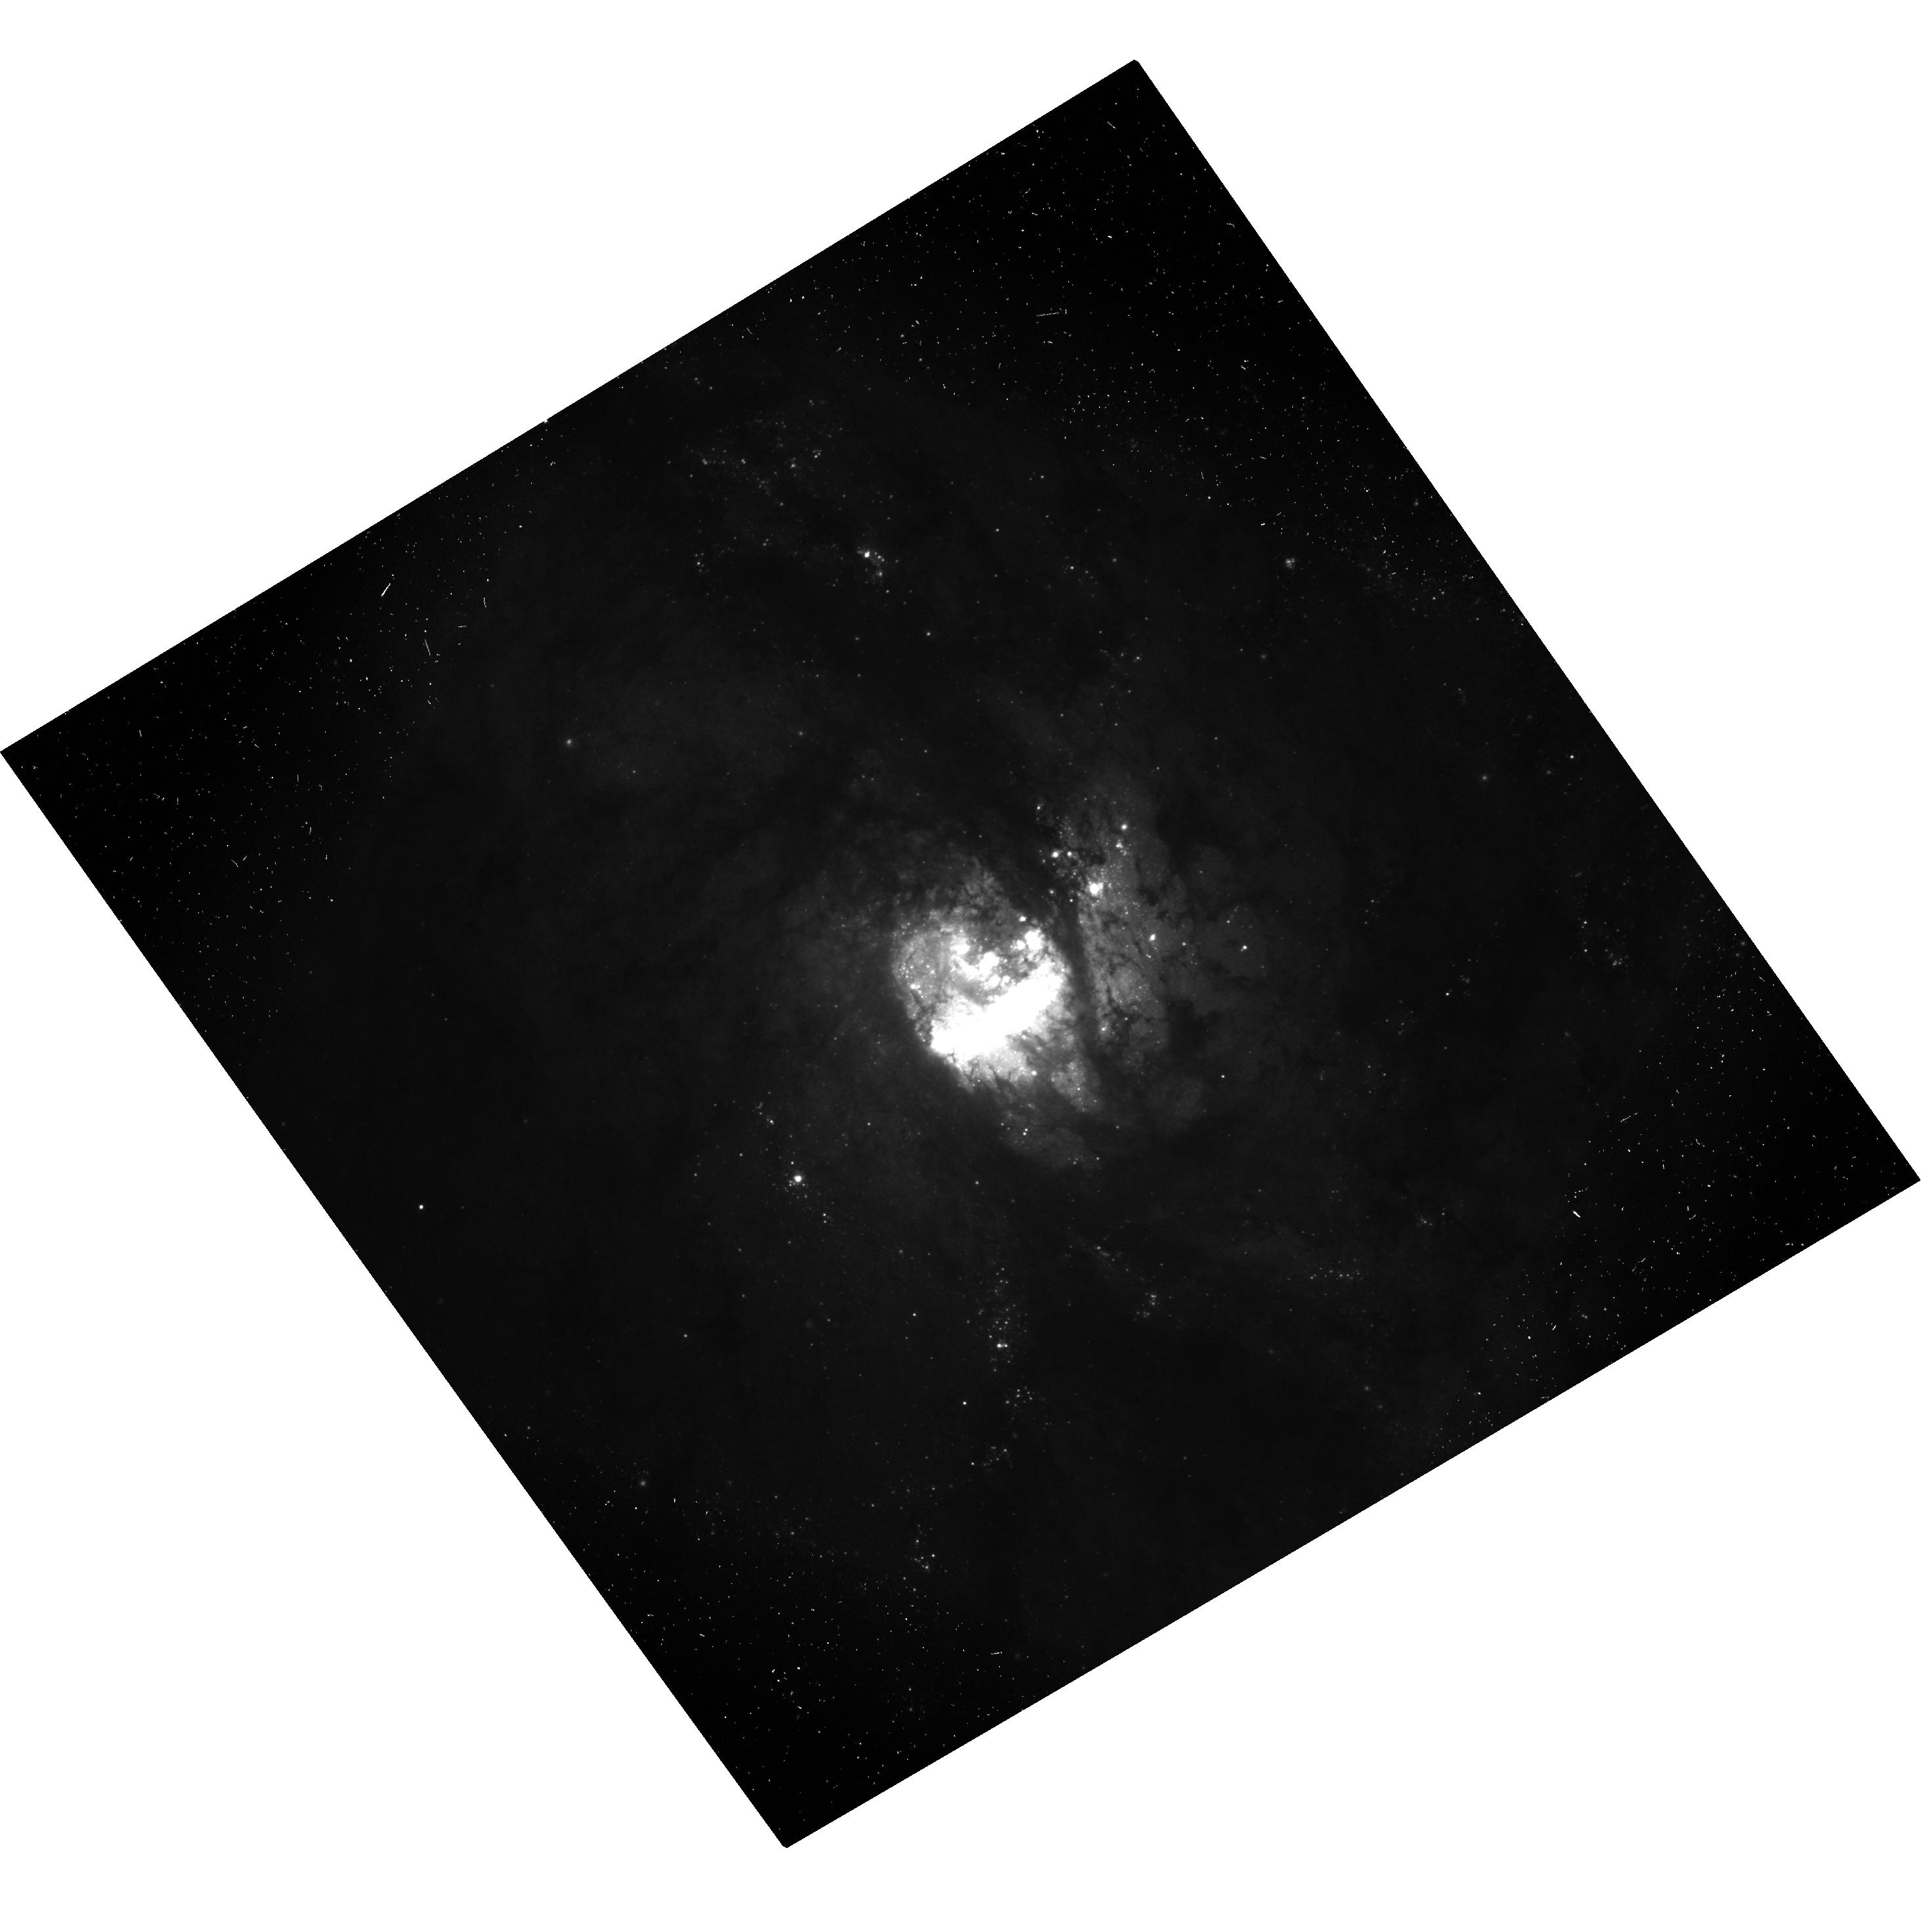
Target: M83-NUC
Instrument: ACS/WFC
Filter: F475W-POL60V
Exposure: 16 min
Observation ID: hst_9299_08_acs_wfc_f475w-pol60v_j8e808

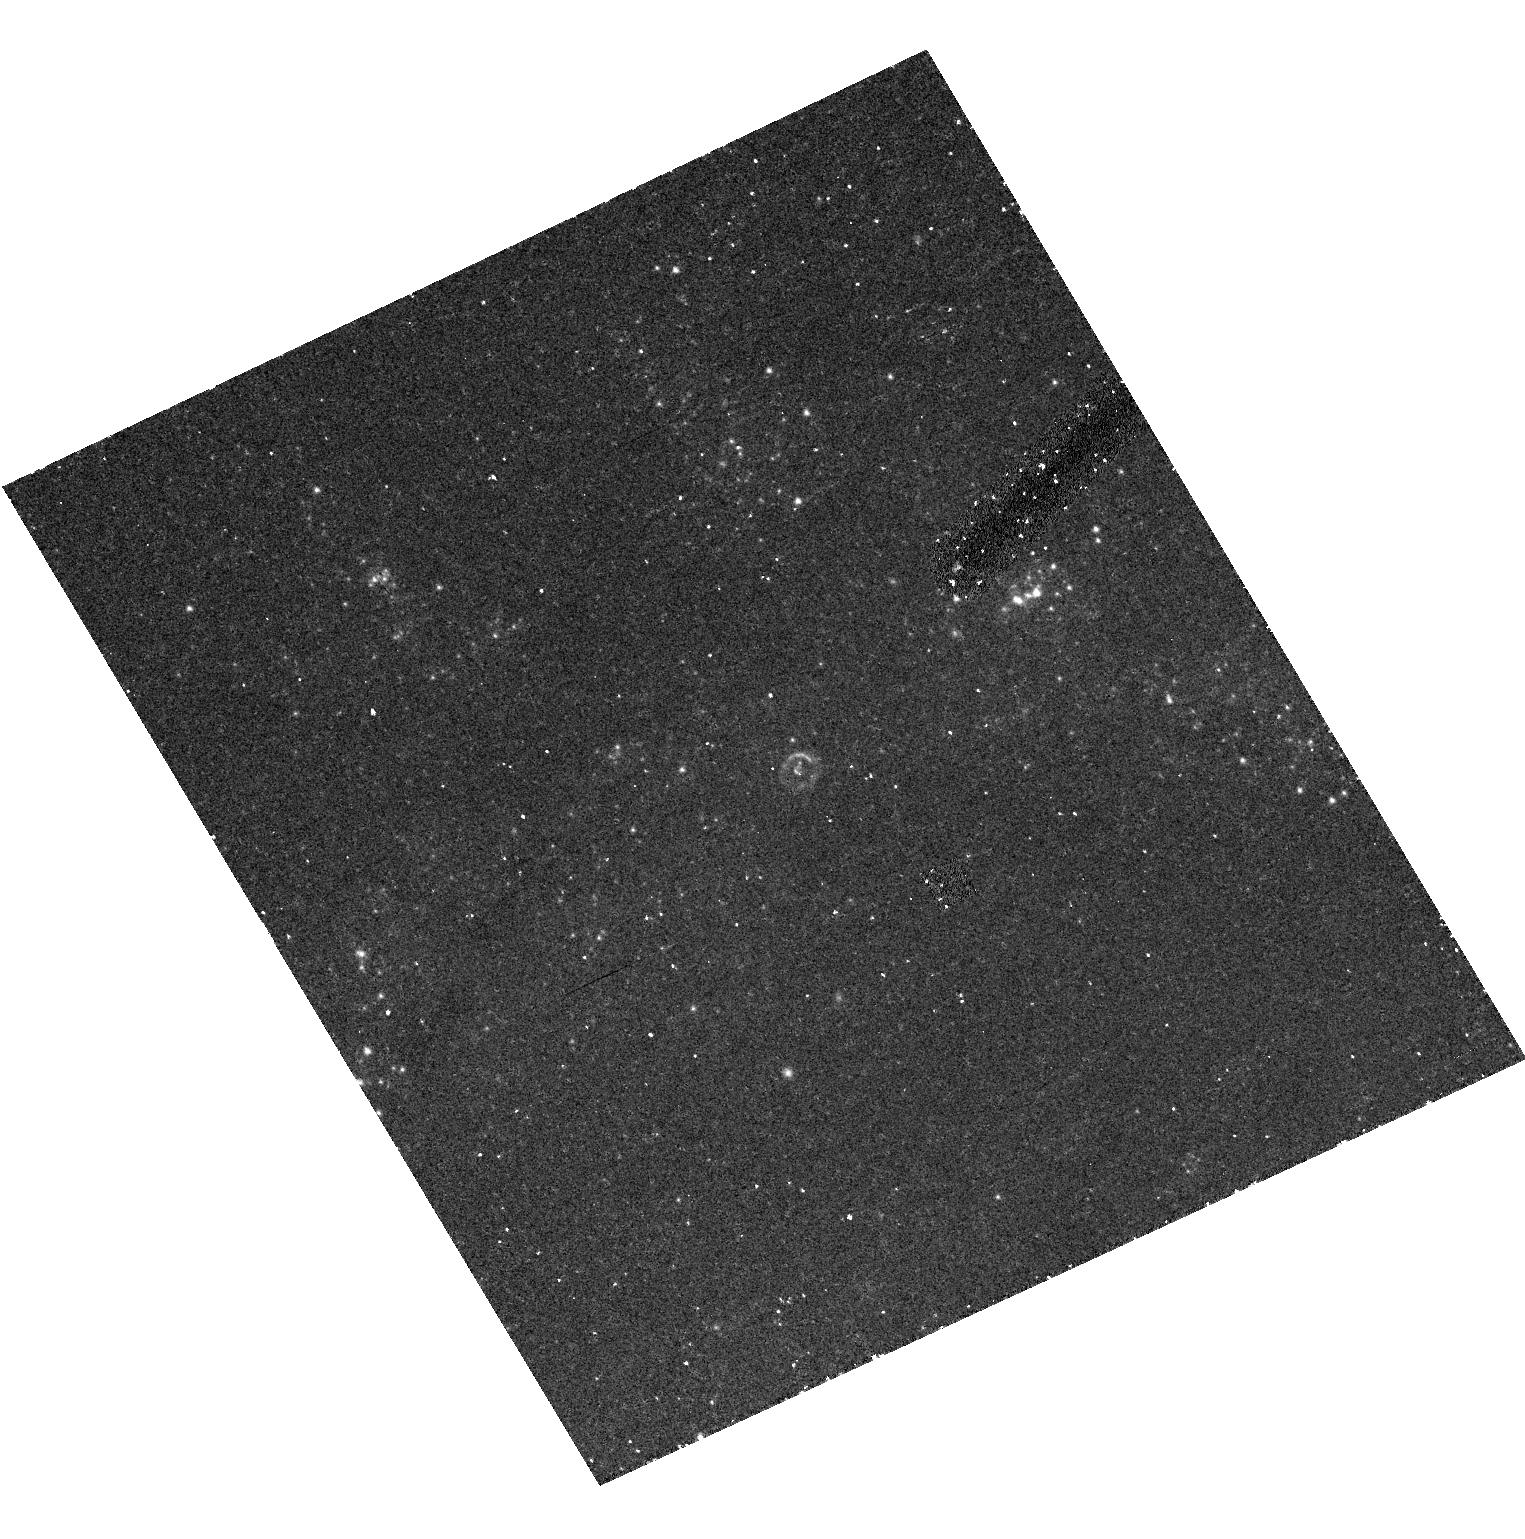
Target: SN1998BU
Instrument: ACS/HRC
Filter: F435W-POL60UV
Exposure: 28 min
Observation ID: hst_9299_05_acs_hrc_f435w-pol60uv_j8e805

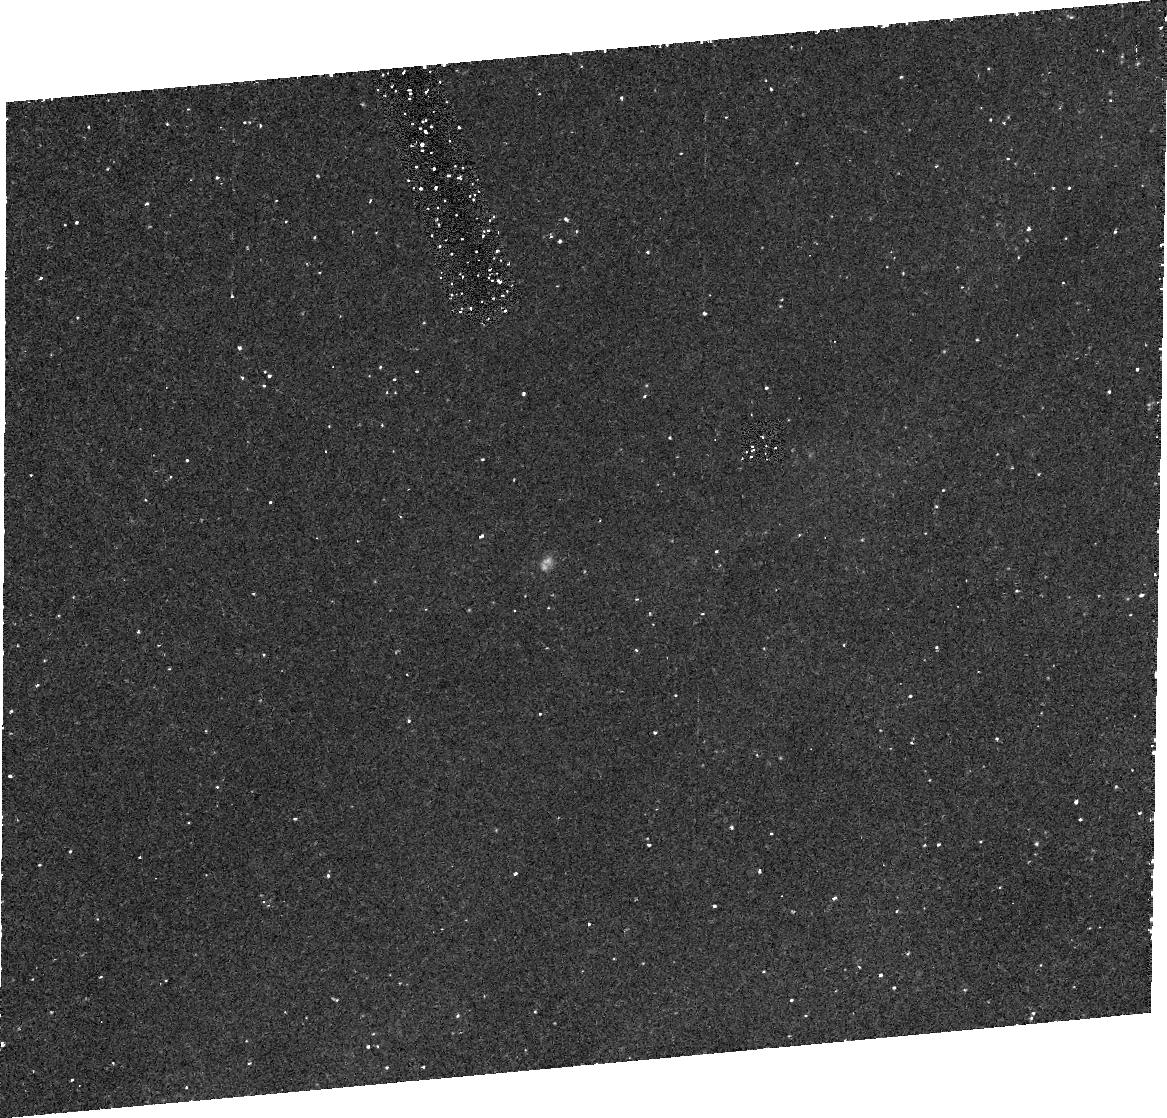
Target: SN1991T
Instrument: ACS/HRC
Filter: F435W
Exposure: 28 min
Observation ID: j8e801080

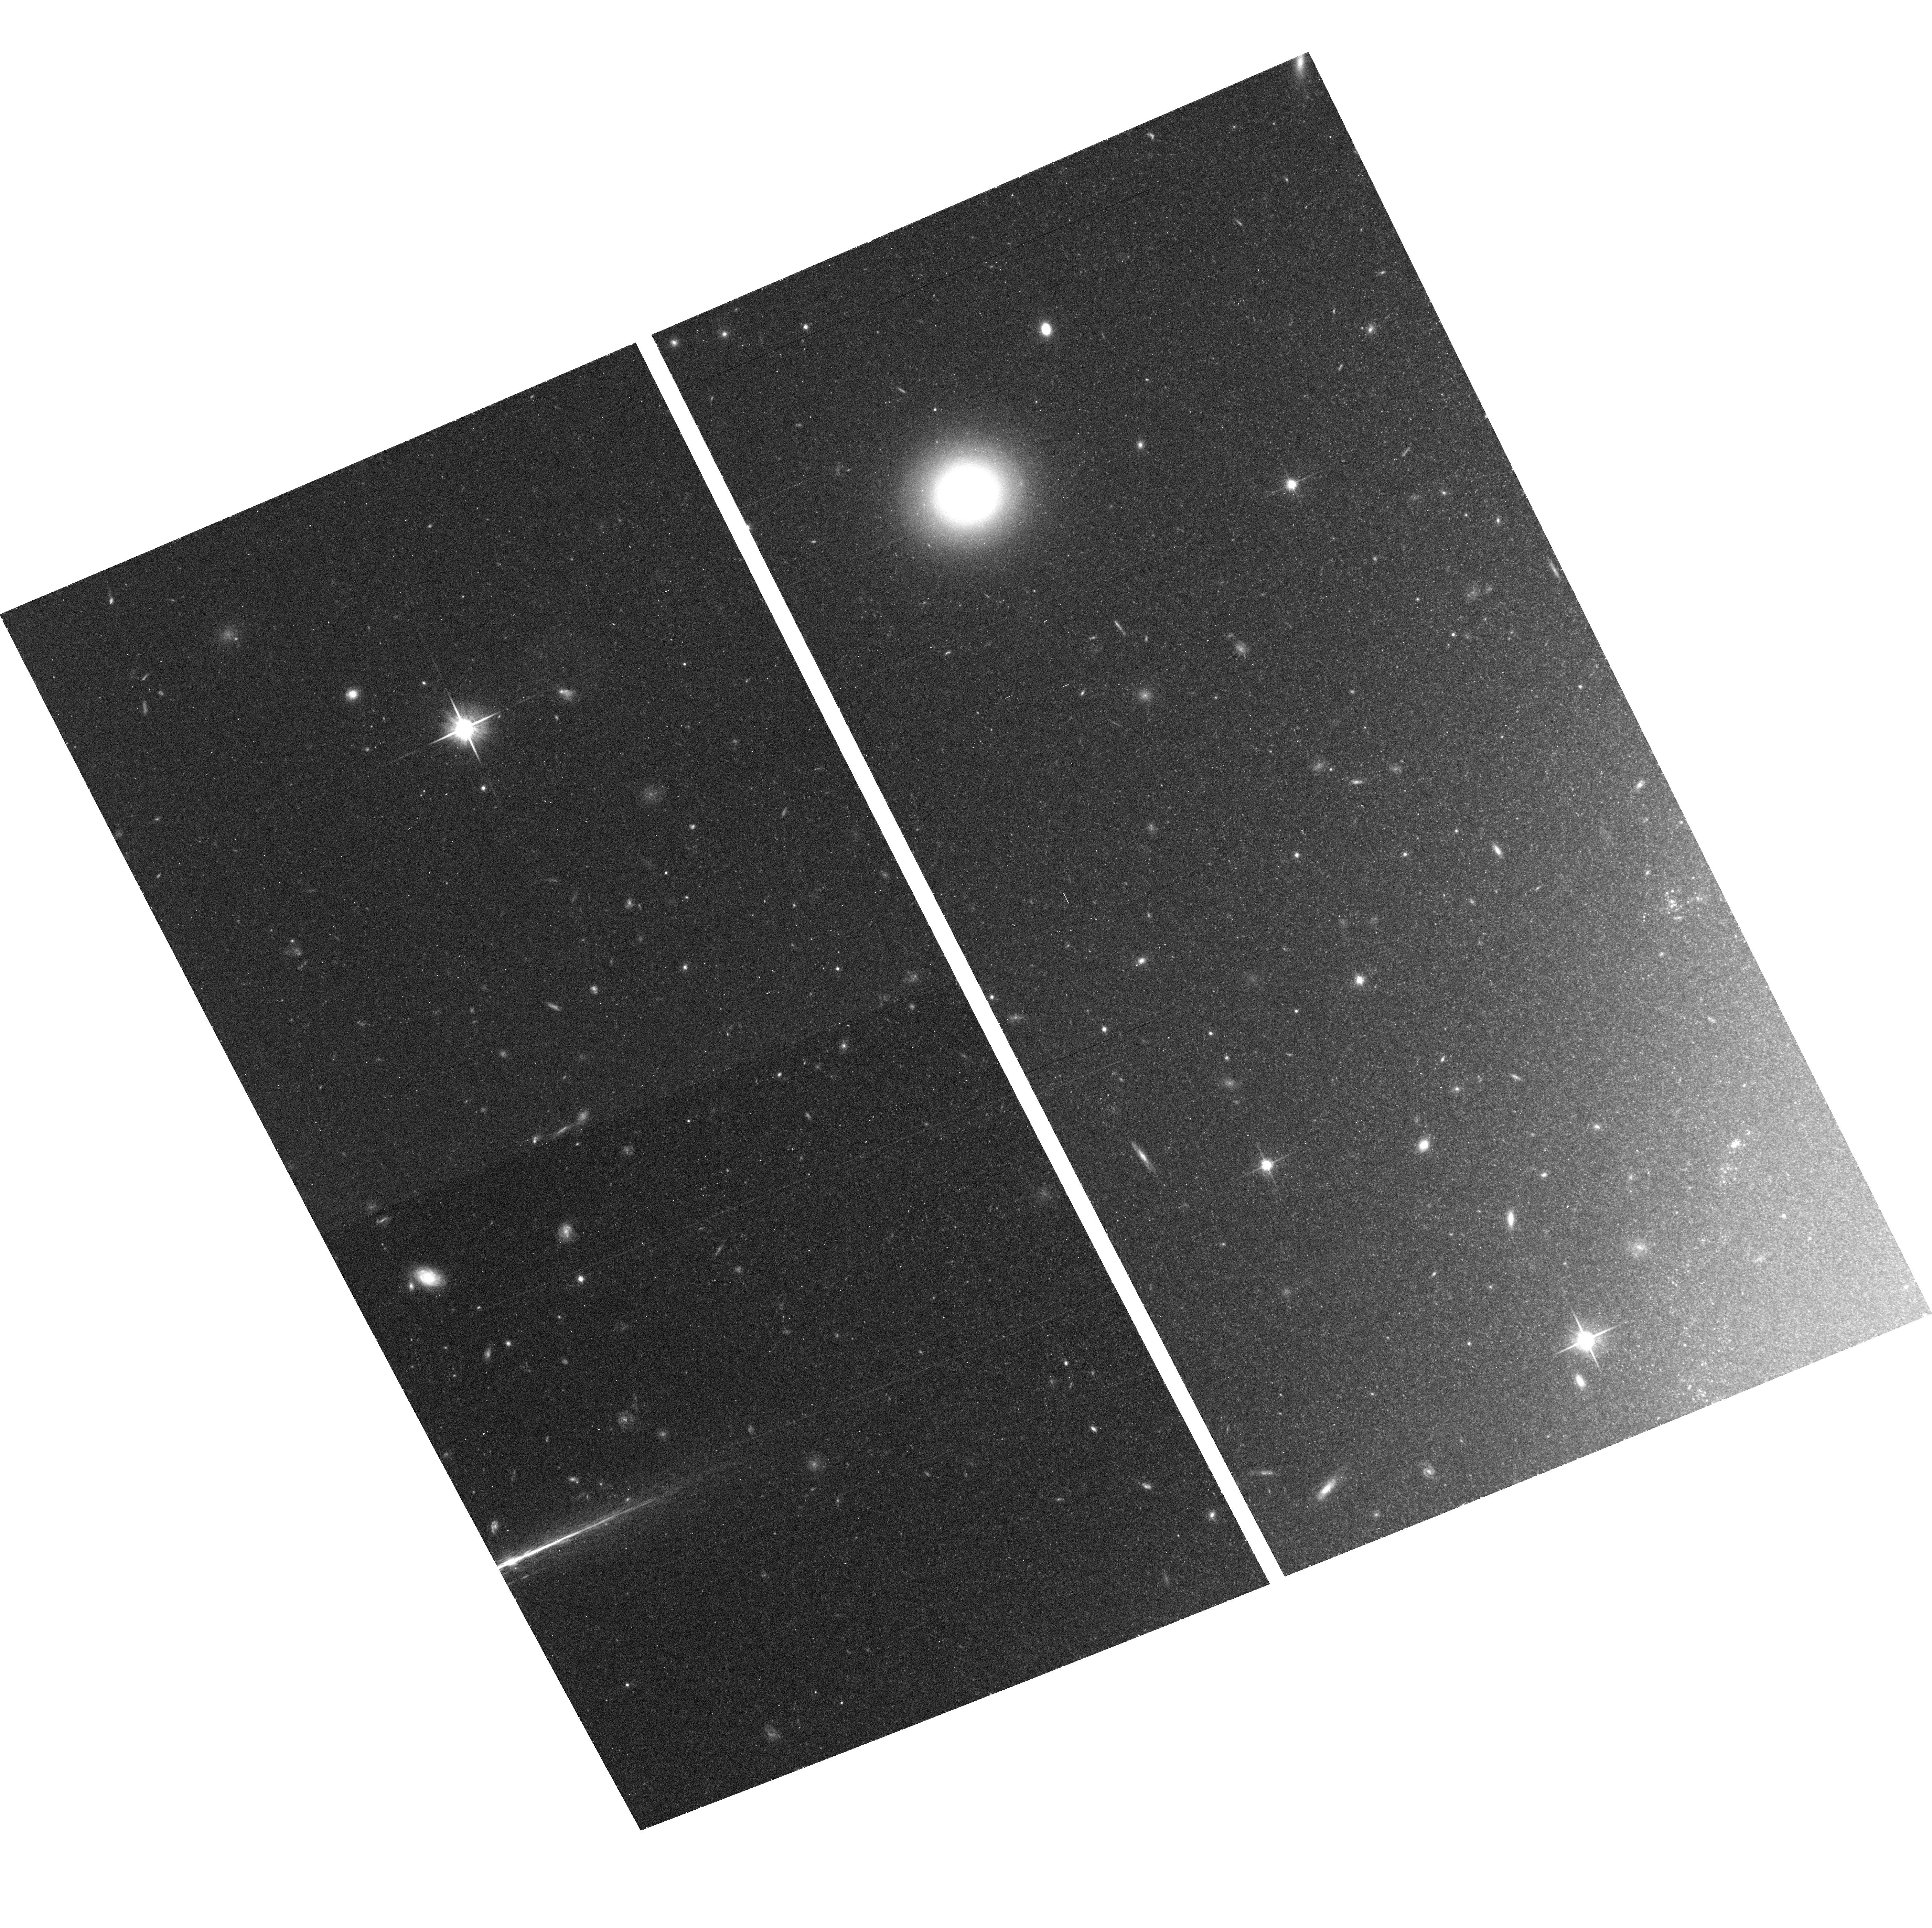
Target: field at RA 161.692°, Dec 11.835°
Instrument: ACS/WFC
Filter: F814W
Exposure: 25 min
Observation ID: hst_9299_05_acs_wfc_f814w_j8e805

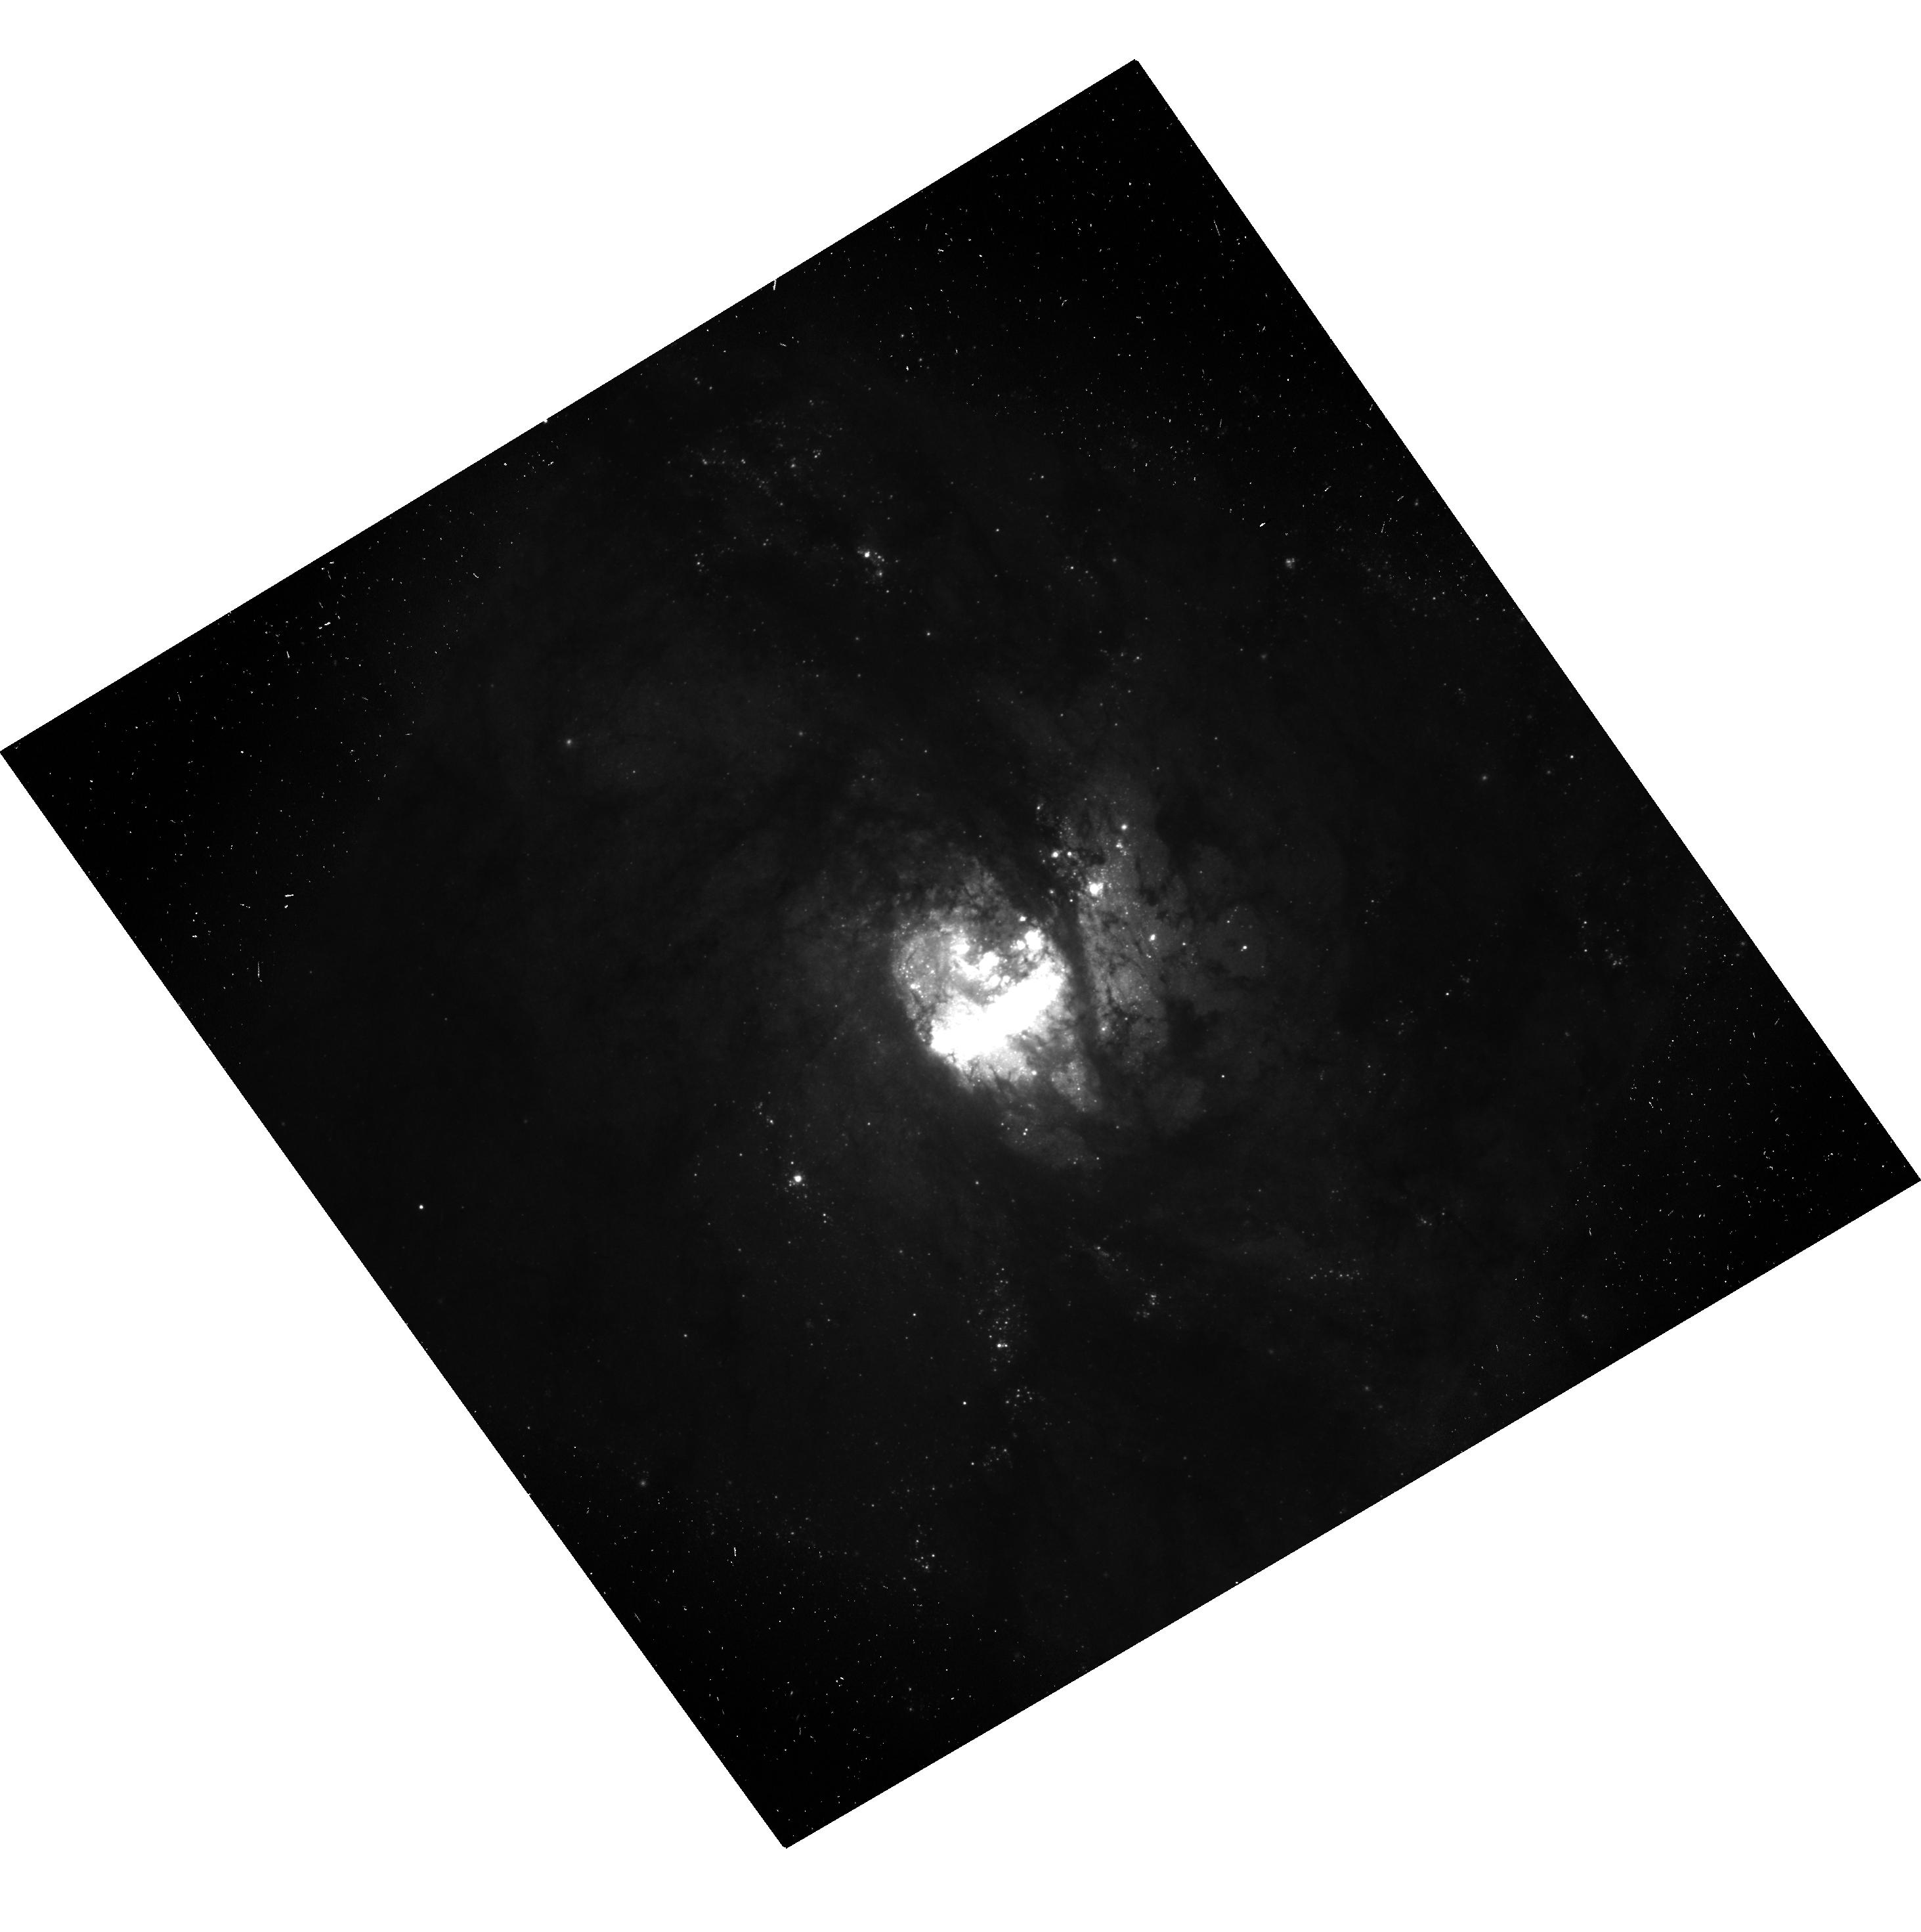
Target: M83-NUC
Instrument: ACS/WFC
Filter: F475W-POL0V
Exposure: 16 min
Observation ID: hst_9299_08_acs_wfc_f475w-pol0v_j8e808

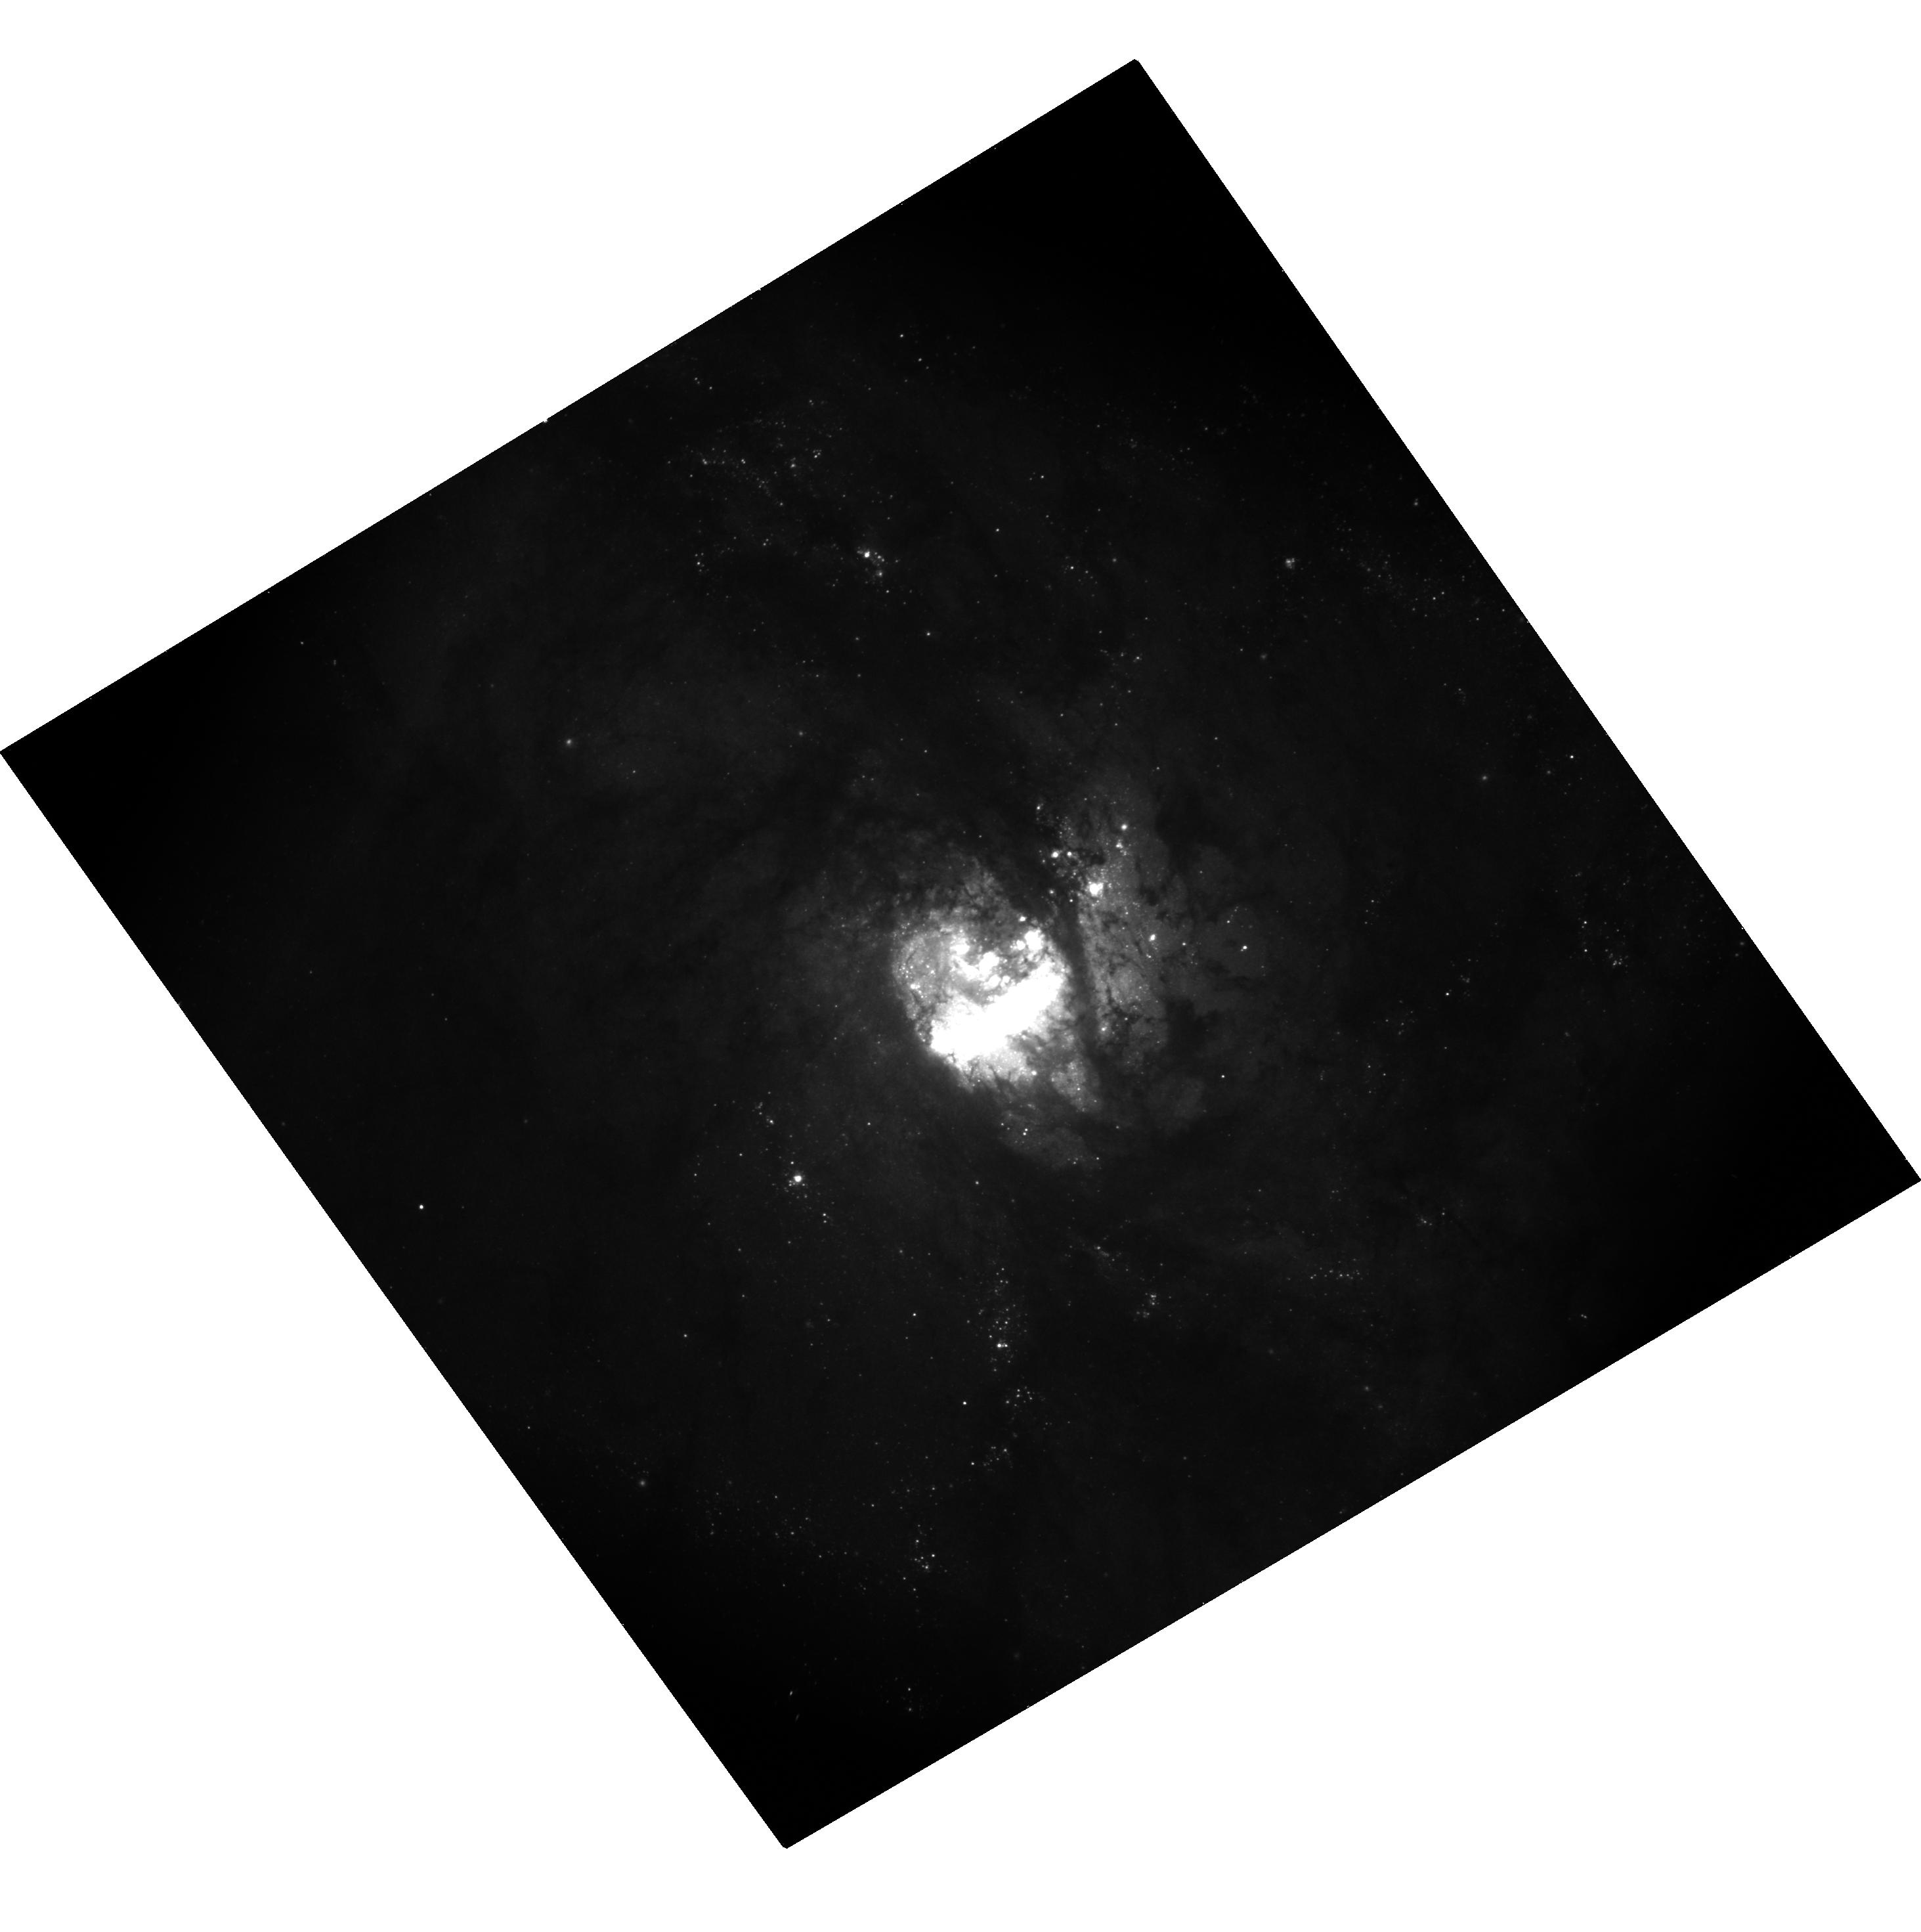
Target: M83-NUC
Instrument: ACS/WFC
Filter: F475W-POL120V
Exposure: 16 min
Observation ID: hst_9299_08_acs_wfc_f475w-pol120v_j8e808

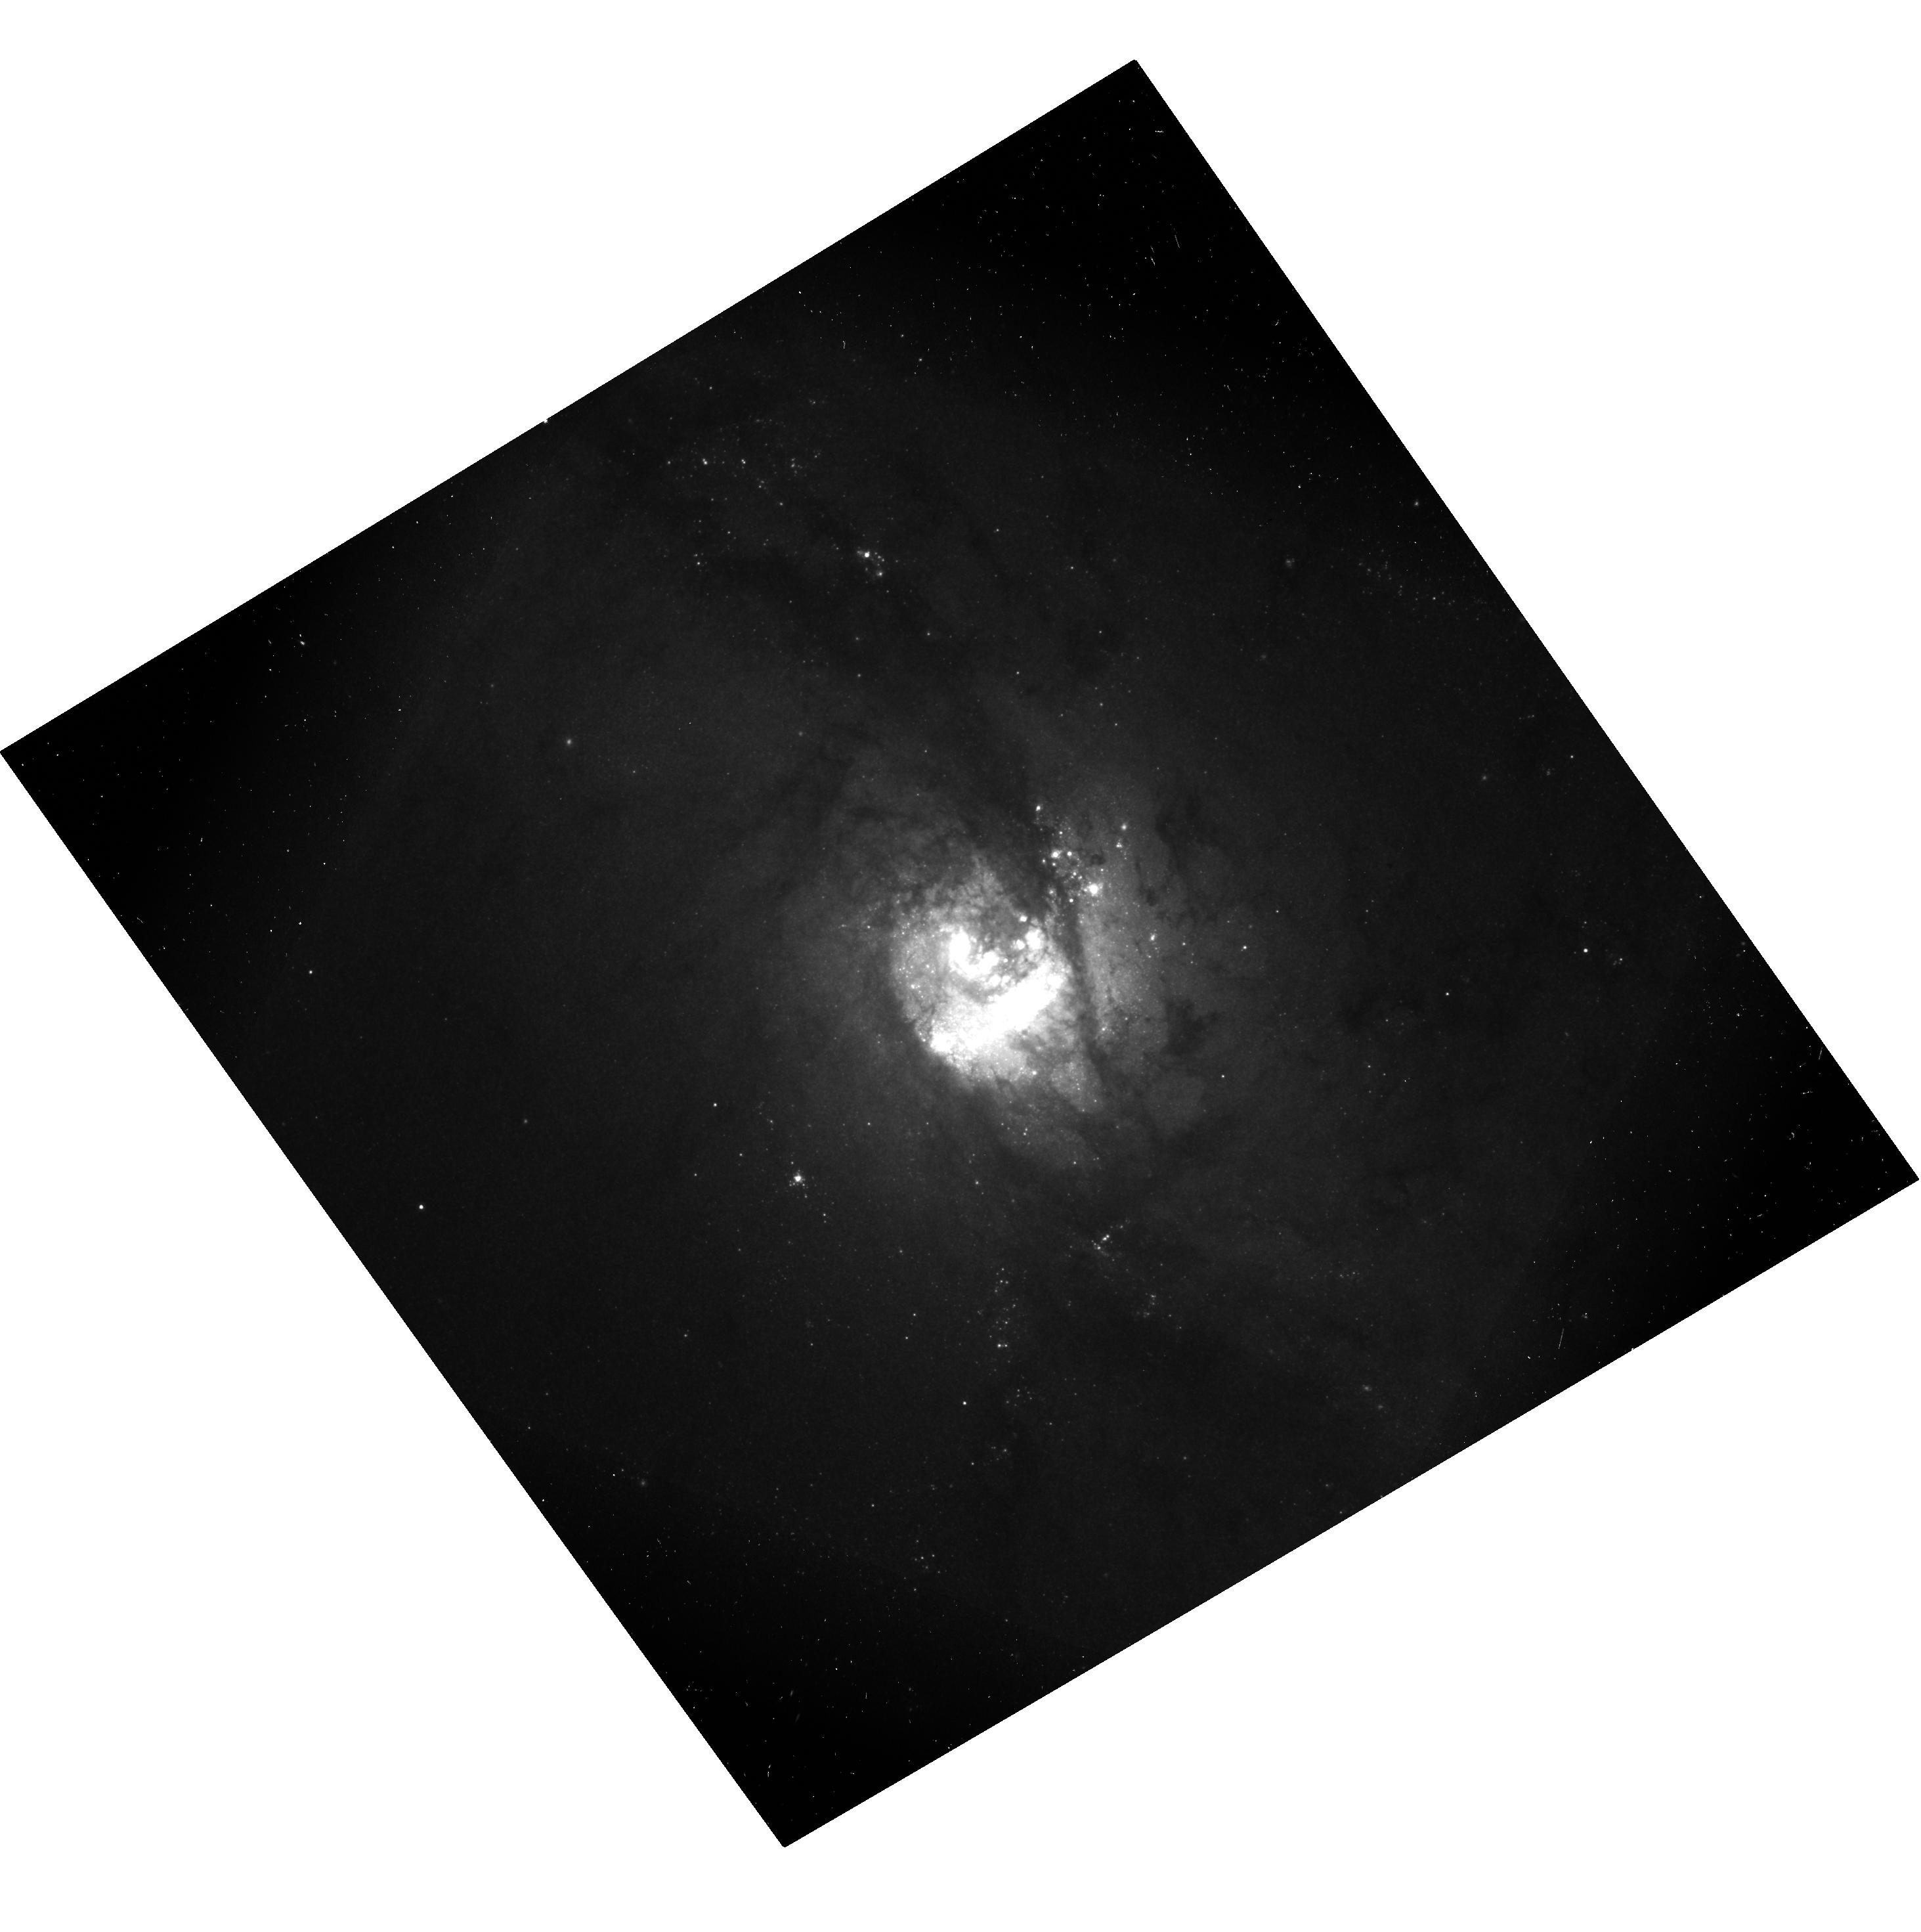
Target: M83-NUC
Instrument: ACS/WFC
Filter: F775W-POL0V
Exposure: 11 min
Observation ID: hst_9299_08_acs_wfc_f775w-pol0v_j8e808

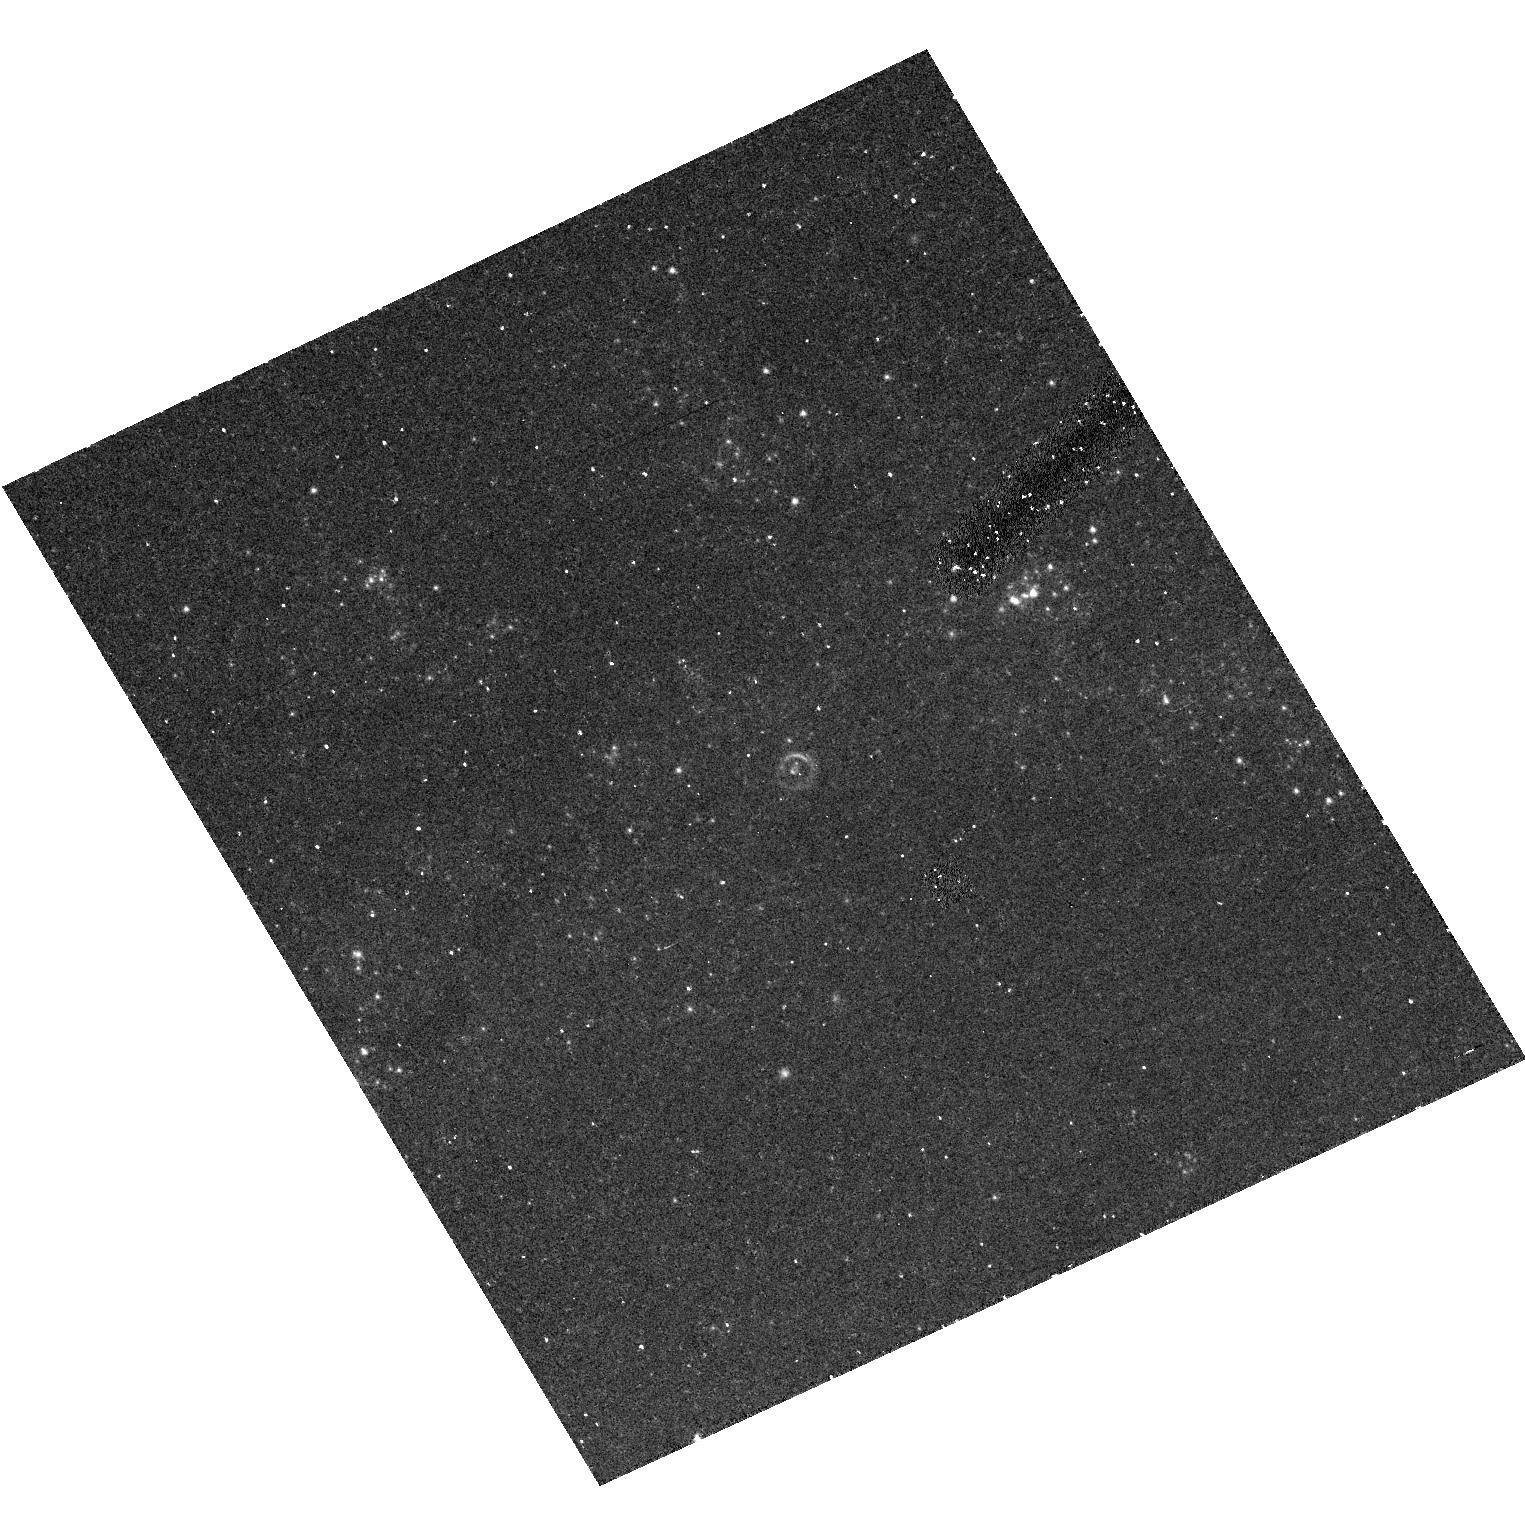
Target: SN1998BU
Instrument: ACS/HRC
Filter: F435W-POL120UV
Exposure: 28 min
Observation ID: hst_9299_05_acs_hrc_f435w-pol120uv_j8e805

Geometric Measurement of Galaxy Distances (PI: Ford, Holland)

We propose to utilize the imaging polarization capability of ACS to make observations of supernova light echoes in an investigation of their potential use for the geometric determination of galaxy distances. SN1991T in NGC4527 is a confirmed light echo close to the Virgo galaxy cluster. We will visit it twice, once early in the mission and then later to monitor its evolution. We will also obtain high resolution imaging polarization observations of other candidates to determine whether they are light echoes and to use them for distance estimation if possible. We will also acquire a deep field image in polarized light of a galaxy known to have hosted large numbers of historical supernovae. We will search for light echoes, plerions and other sources of polarized emission in the targets such as reflection nebulosity, light polarized by transmission through aligned grains, light echoes from other transients or variable stars and light scattering from the nucleus.